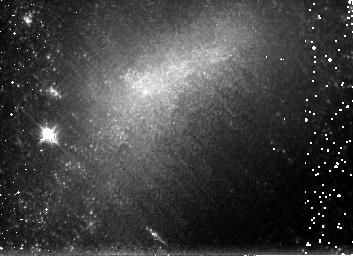
Target: NGC1679
Instrument: NICMOS/NIC3
Filter: F160W
Exposure: 26 min
Observation ID: n8ou37010

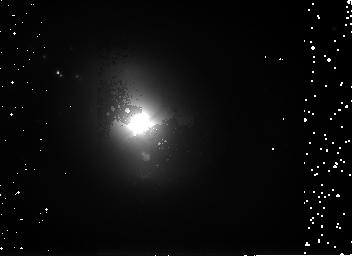
Target: NGC3516
Instrument: NICMOS/NIC3
Filter: F160W
Exposure: 26 min
Observation ID: n8ou03010

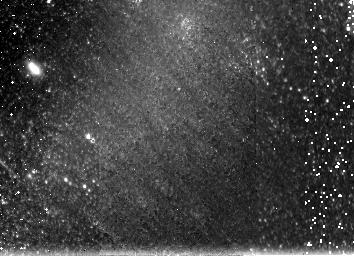
Target: IC4710
Instrument: NICMOS/NIC3
Filter: F160W
Exposure: 26 min
Observation ID: n8ou07010

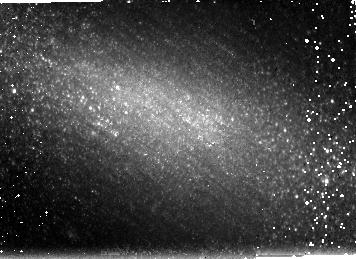
Target: NGC1311
Instrument: NICMOS/NIC3
Filter: F160W
Exposure: 26 min
Observation ID: n8ou36010

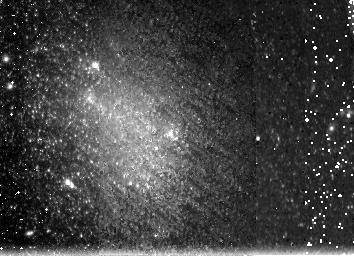
Target: NGC6789
Instrument: NICMOS/NIC3
Filter: F160W
Exposure: 26 min
Observation ID: n8ou32010

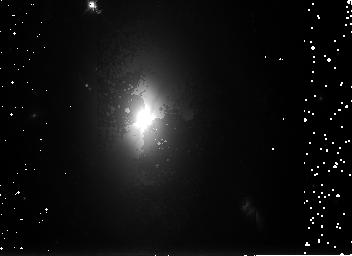
Target: NGC2551
Instrument: NICMOS/NIC3
Filter: F160W
Exposure: 26 min
Observation ID: n8ou24010

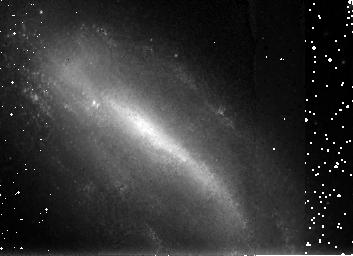
Target: NGC1796
Instrument: NICMOS/NIC3
Filter: F160W
Exposure: 26 min
Observation ID: n8ou08010

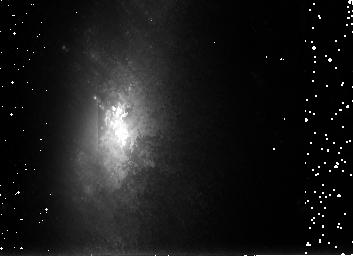
Target: NGC3448
Instrument: NICMOS/NIC3
Filter: F160W
Exposure: 26 min
Observation ID: n8ou02010

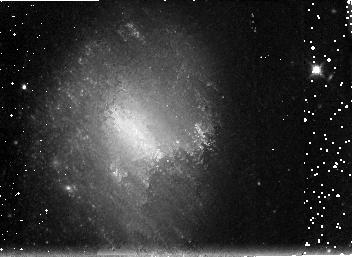
Target: ESO418-G008
Instrument: NICMOS/NIC3
Filter: F160W
Exposure: 26 min
Observation ID: n8ou22010

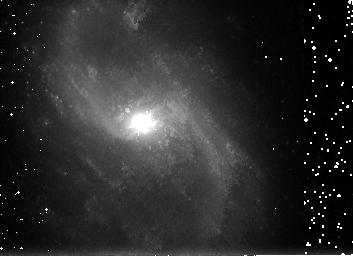
Target: NGC5480
Instrument: NICMOS/NIC3
Filter: F160W
Exposure: 26 min
Observation ID: n8ou17010

NIC3 SNAPs of nearby galaxies imaged in the mid-UV: the remarkable cool stellar population in late-type galaxies. (PI: Windhorst, Rogier A.)

We propose a NIC3 H-band (F160W) SNAPshot survey of 48 nearby mid- to late-type galaxies covering all inclinations. In Cycle 9 and 10, we imaged ~100 galaxies in the mid-UV (F300W/F255W) and I-band (F814W) with WFPC2, and obtained UBVR CCD surface photometry from the ground. Early-mid-type galaxies show the usual small radial color-gradients, where disks become somewhat bluer at larger radii. But, remarkably, the majority of (lower luminosity, smaller and rounder) late-type galaxies shows the opposite trend and becomes redder outwards in all filters. While young UV/blue-bright stellar populations dominate their inner morphology, most late-type galaxies must have a significant halo or thick disk of older stars. Combining our proposed NIC3 H-band with existing WFPC2 images will span the wavelength range 0.29-1.6 micron at resolutions of 0.04-0.16" (FWHM). This Panchromatic Nearby Galaxy Atlas will be applicable to a wide range of problems, and will be made public immediately. Our NIC3/F160W science goals are to: (1) Establish the nature of the old outer stellar population. All target galaxies have z<0.005, allowing us to resolve any luminous, cool supergiant population. NIC3 is essential to make a pixel-to-pixel color-magnitude study of the nature, distribution and uniformity of the outer stellar populations, which will constrain dwarf galaxy formation theories. (2) Determine galaxy structure at 5-20 pc resolution, tracing the old stellar population and mass distribution compared to the star-forming regions seen in the mid-UV. A range of inclinations is needed to distinguish between old thick disks or halos in late-type galaxies. (3) Make a multi-wavelength pixel-to-pixel decomposition to help delineate the effects of dust, age, and metallicity. Since we must cover a range of inclinations, NIC3 H-band is essential to map the effects from dust, and see how these may affect the studies of (1) and (2).